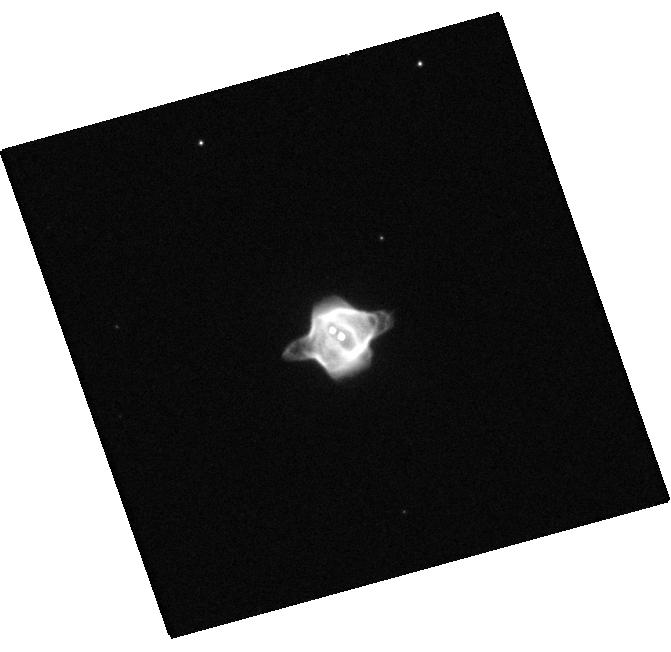
Target: NAME-STINGRAY-NEBULA. Instrument: WFC3/UVIS. Filter: F673N. Exposure: 6 min. Observation ID: hst_14126_01_wfc3_uvis_f673n_icxh01

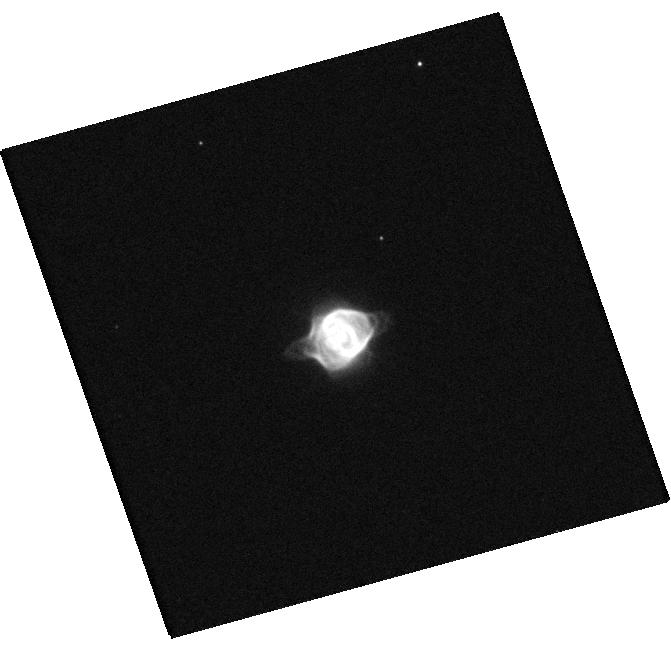
Target: NAME-STINGRAY-NEBULA. Instrument: WFC3/UVIS. Filter: F438W. Exposure: 2 min. Observation ID: hst_14126_01_wfc3_uvis_f438w_icxh01

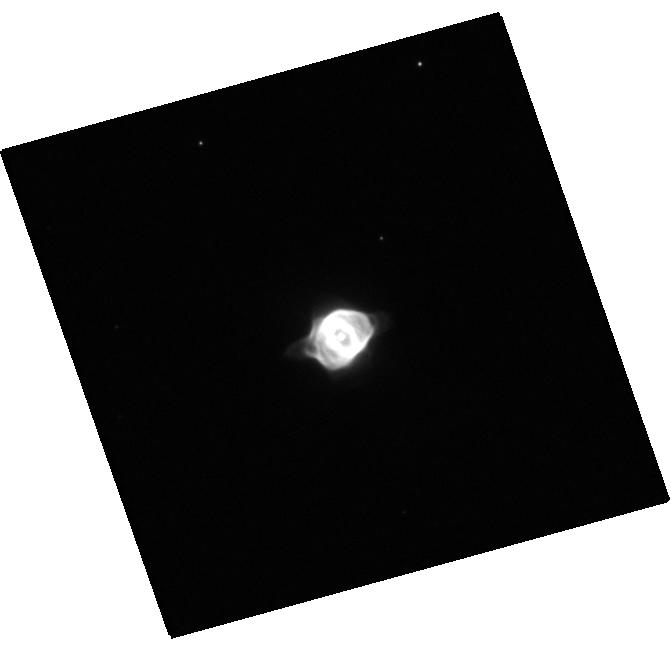
Target: NAME-STINGRAY-NEBULA. Instrument: WFC3/UVIS. Filter: F555W. Exposure: 1 min. Observation ID: hst_14126_01_wfc3_uvis_f555w_icxh01

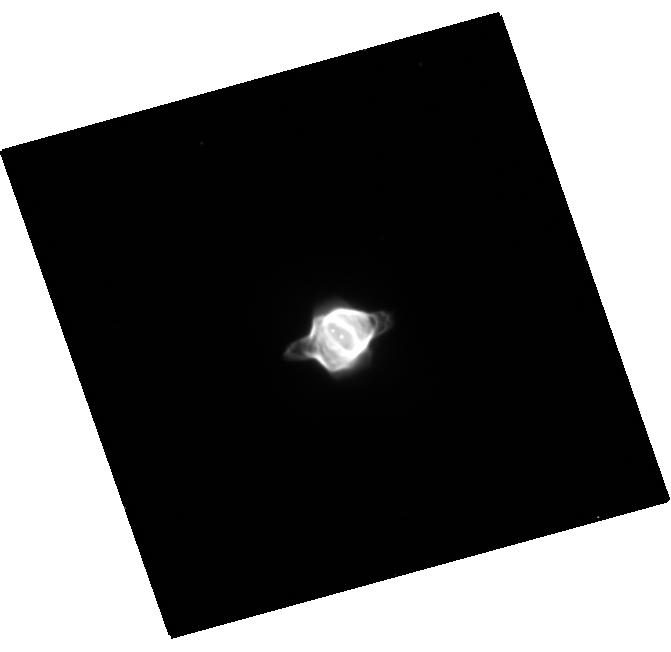
Target: NAME-STINGRAY-NEBULA. Instrument: WFC3/UVIS. Filter: F658N. Exposure: 10 min. Observation ID: hst_14126_01_wfc3_uvis_f658n_icxh01

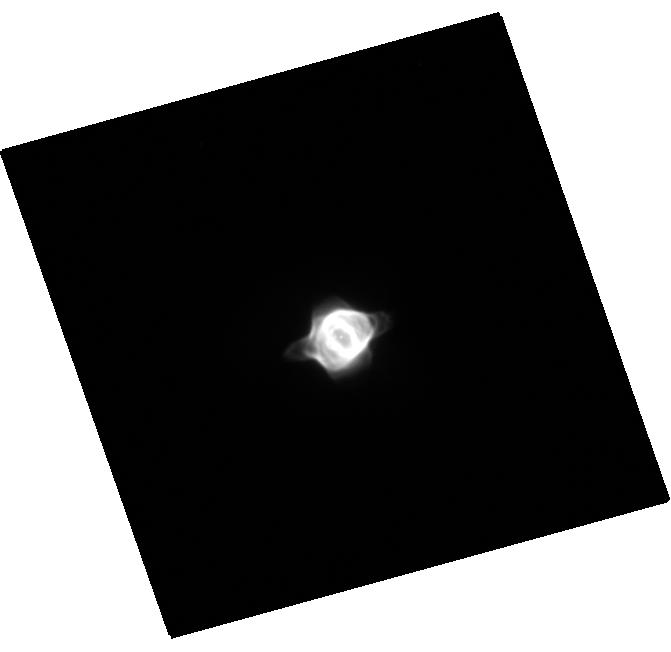
Target: NAME-STINGRAY-NEBULA. Instrument: WFC3/UVIS. Filter: F656N. Exposure: 6 min. Observation ID: hst_14126_01_wfc3_uvis_f656n_icxh01

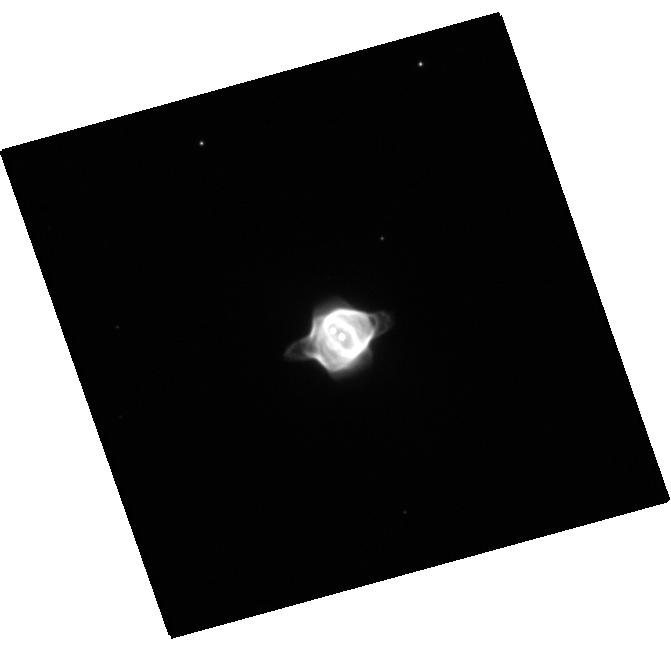
Target: NAME-STINGRAY-NEBULA. Instrument: WFC3/UVIS. Filter: F625W. Exposure: 2 min. Observation ID: hst_14126_01_wfc3_uvis_f625w_icxh01

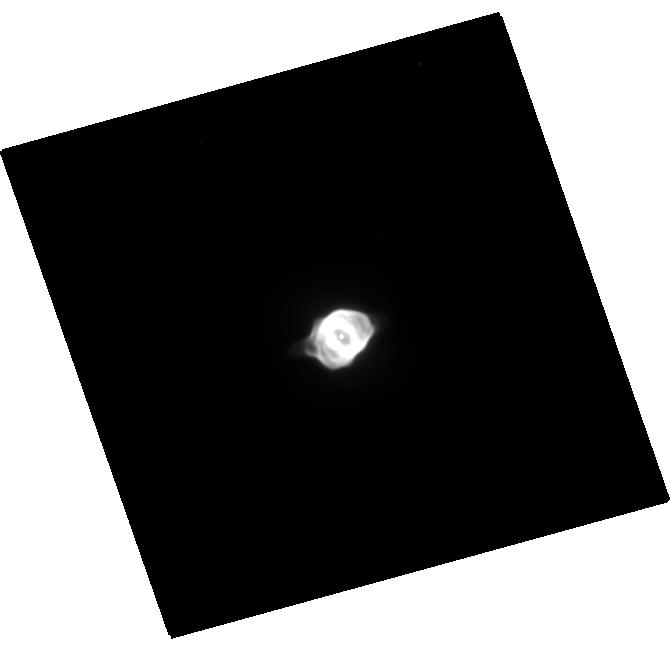
Target: NAME-STINGRAY-NEBULA. Instrument: WFC3/UVIS. Filter: F502N. Exposure: 11 min. Observation ID: hst_14126_01_wfc3_uvis_f502n_icxh01

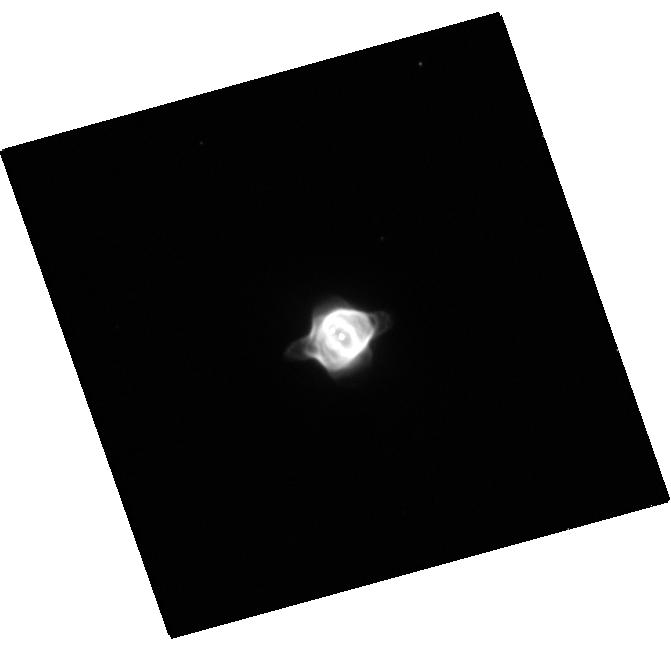
Target: NAME-STINGRAY-NEBULA. Instrument: WFC3/UVIS. Filter: F487N. Exposure: 10 min. Observation ID: hst_14126_01_wfc3_uvis_f487n_icxh01

Startlingly fast evolution of the Stingray Nebula (PI: Edwards, Zachary)

The Stingray Nebula provides the unique opportunity to watch the ionization of a planetary nebula, a helium shell flash, and the evolution of the central star. Importantly, before 1980 the Stingray's spectrum was characteristic of a B1 I star, then in 1990 the Stingray's spectrum was dominated by bright emission lines characteristic of a young planetary nebula, indicating the fast evolution of this system. Despite its fast evolution, the Stingray has not been imaged for 15 years. We propose to use 2 orbits of HST, using WFC3, to define the evolution of this planetary nebula and its central star. These observation will address three science goals: First, measure the differential expansion of the shell from 1992 to present. Second, detect brightening from the fast wind of the 1980s ionization event impacting the inside of the planetary nebula shell. Third, define the motion of the central star through the HR diagram to provide quantitative measures for comparison to theory. This program cannot be done from ground-based observatories since it requires HST's angular resolution to detect expansion, and resolve the central star from the surrounding nebula.